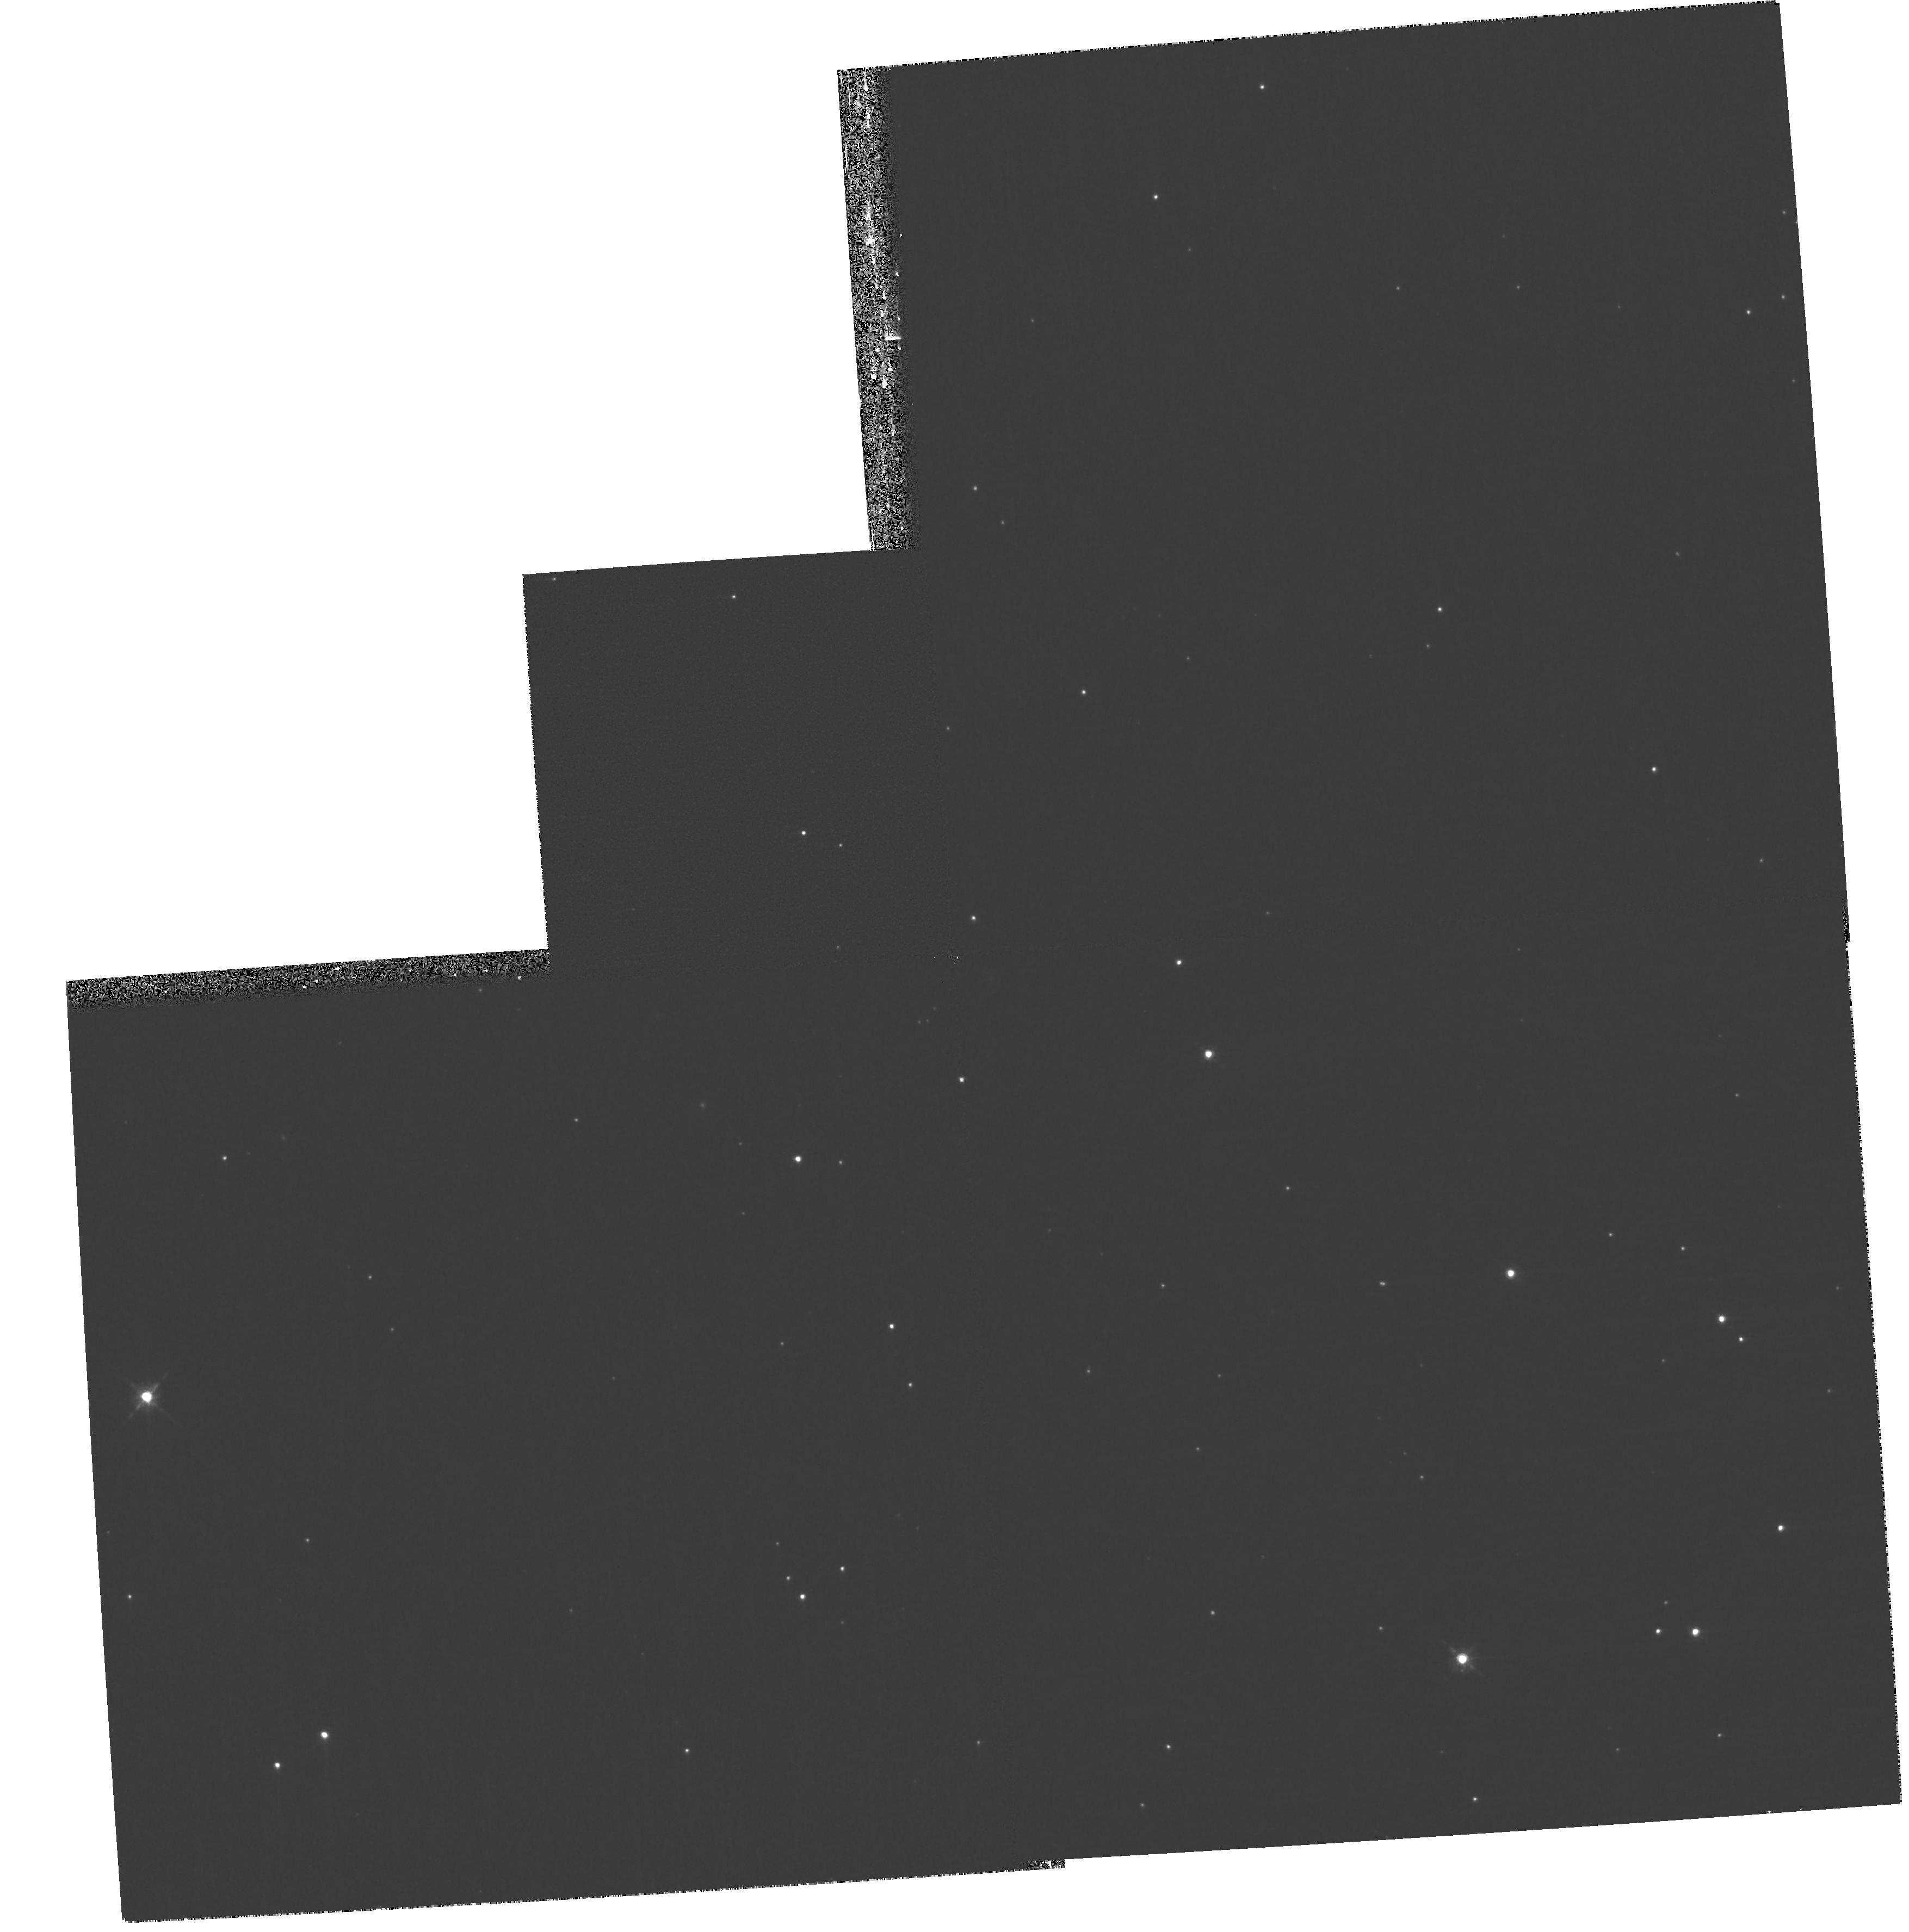
Target: CHAJ11062854-7618039
Instrument: WFPC2/PC
Filter: F850LP
Exposure: 13 min
Observation ID: hst_11983_19_wfpc2_pc_f850lp_ubaa19

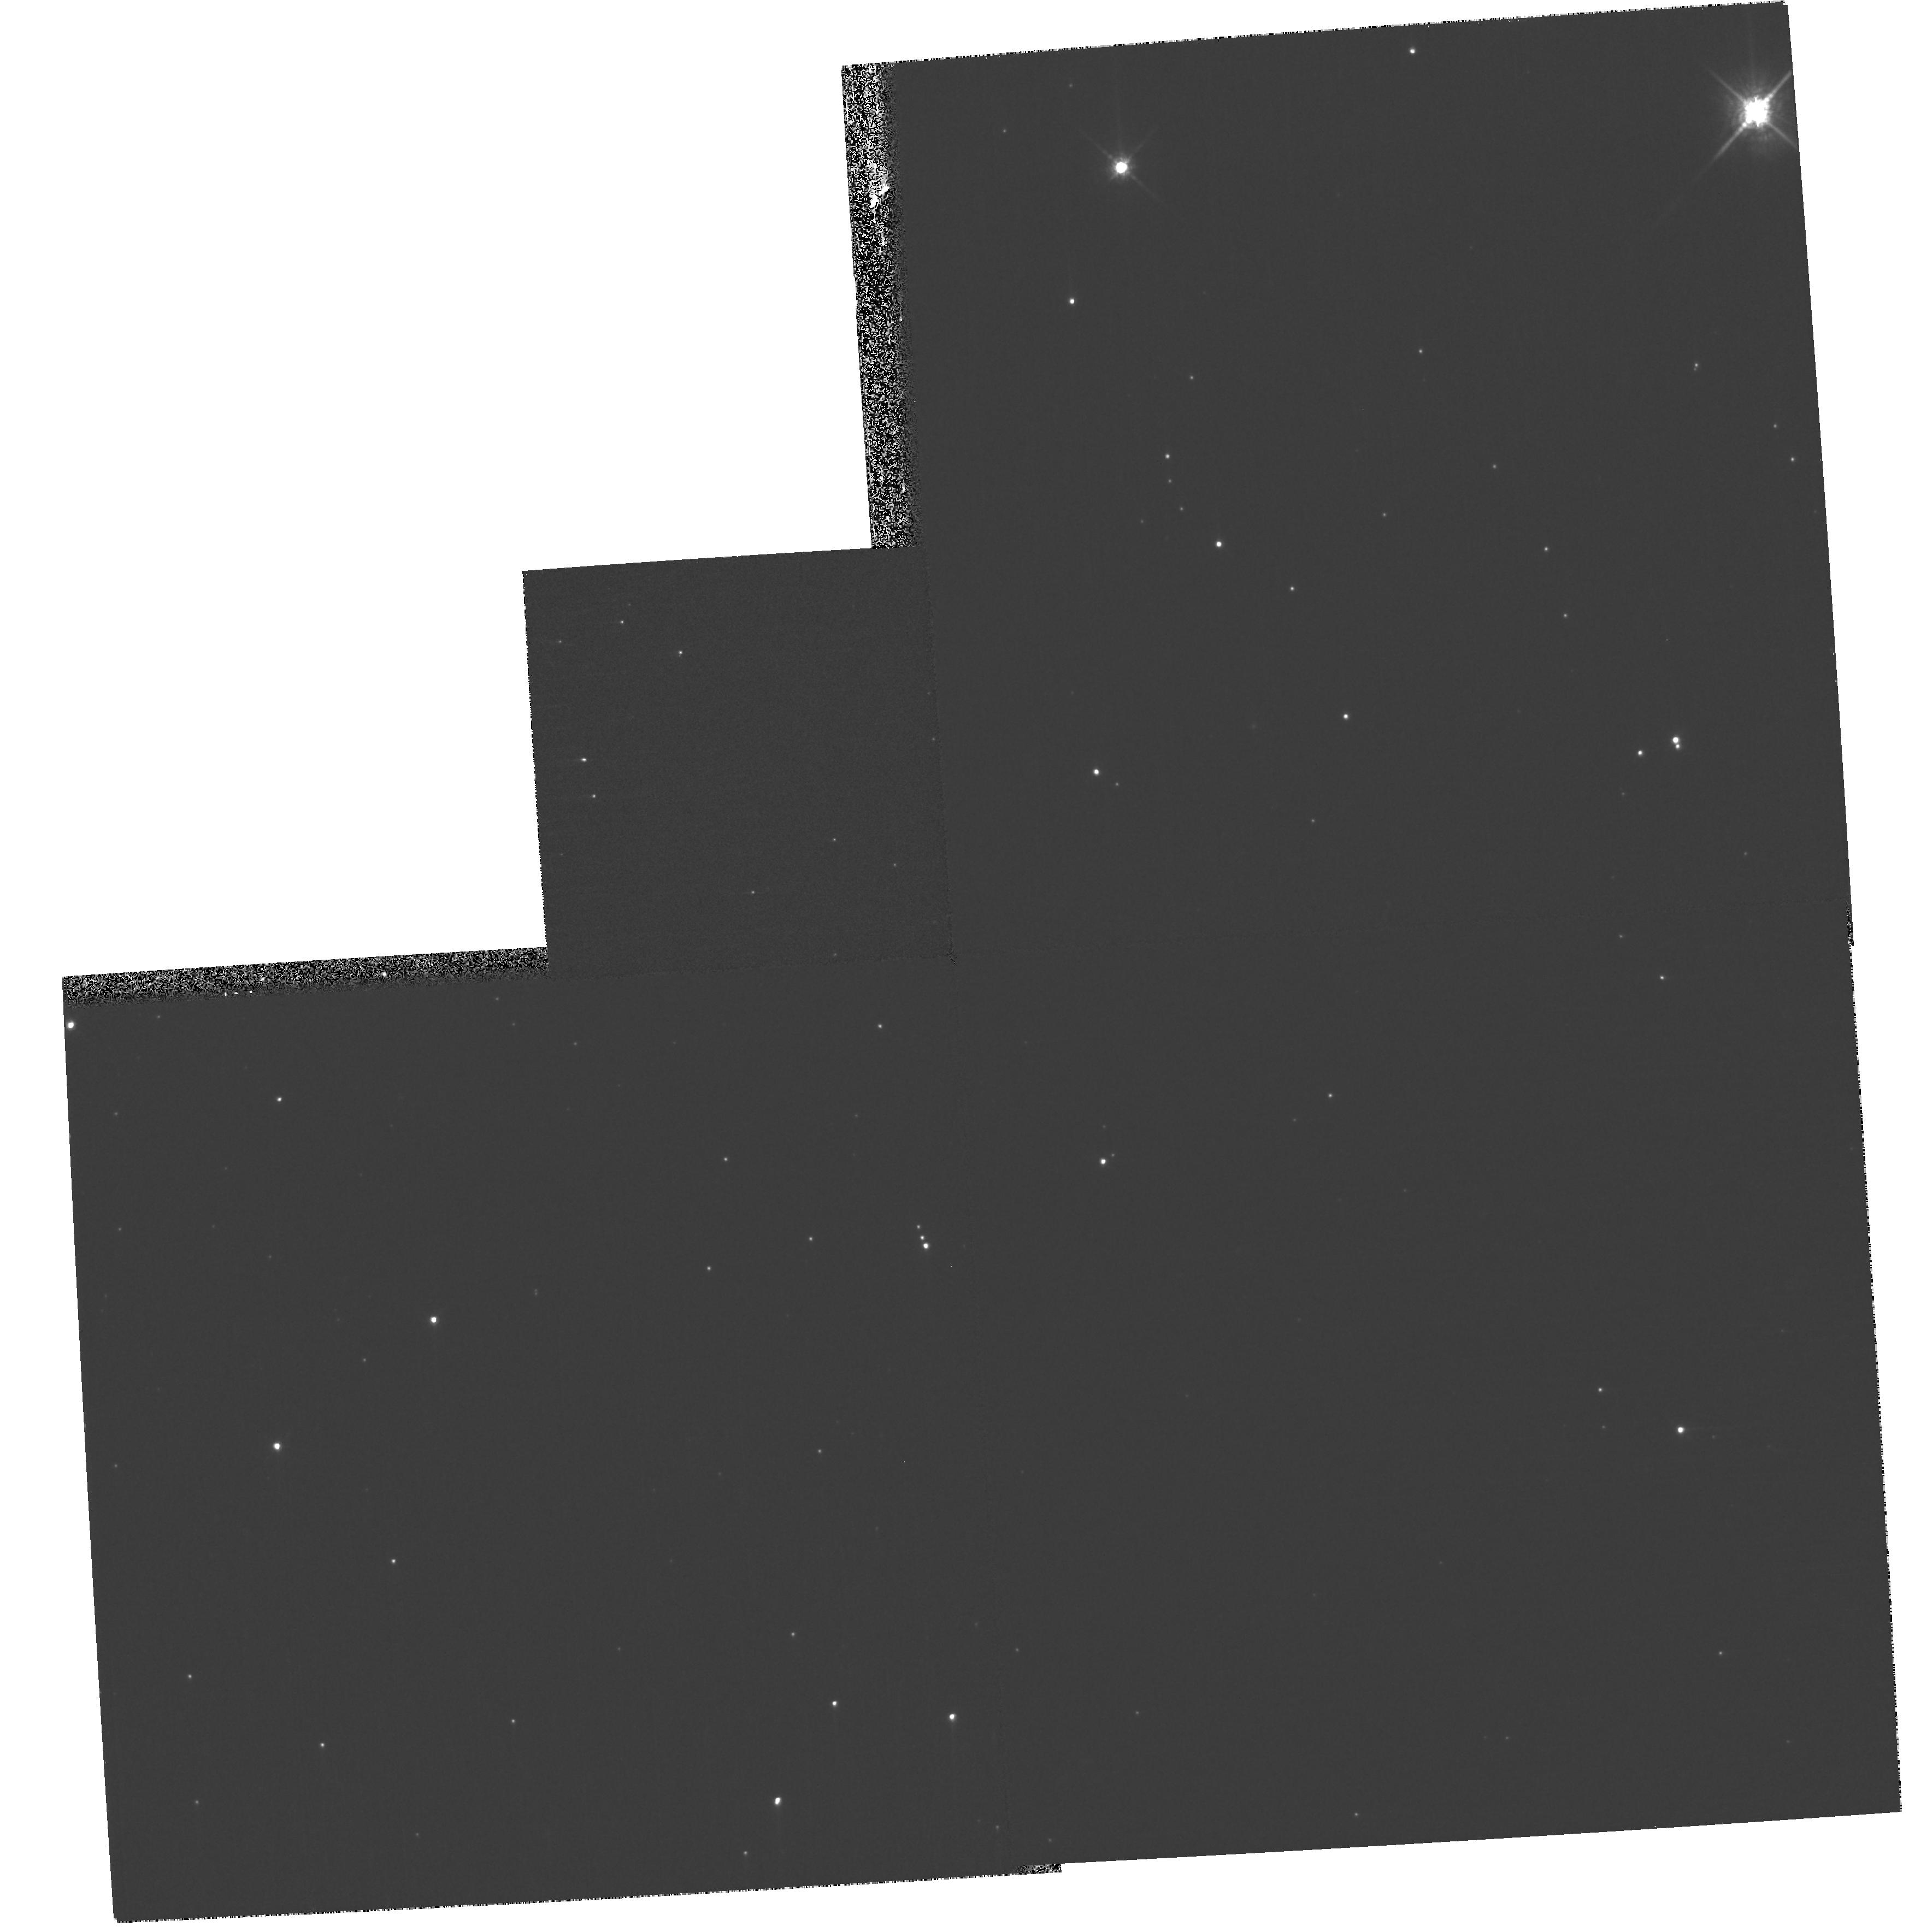
Target: CHAJ11070768-7626326
Instrument: WFPC2/PC
Filter: F850LP
Exposure: 13 min
Observation ID: hst_11983_16_wfpc2_pc_f850lp_ubaa16

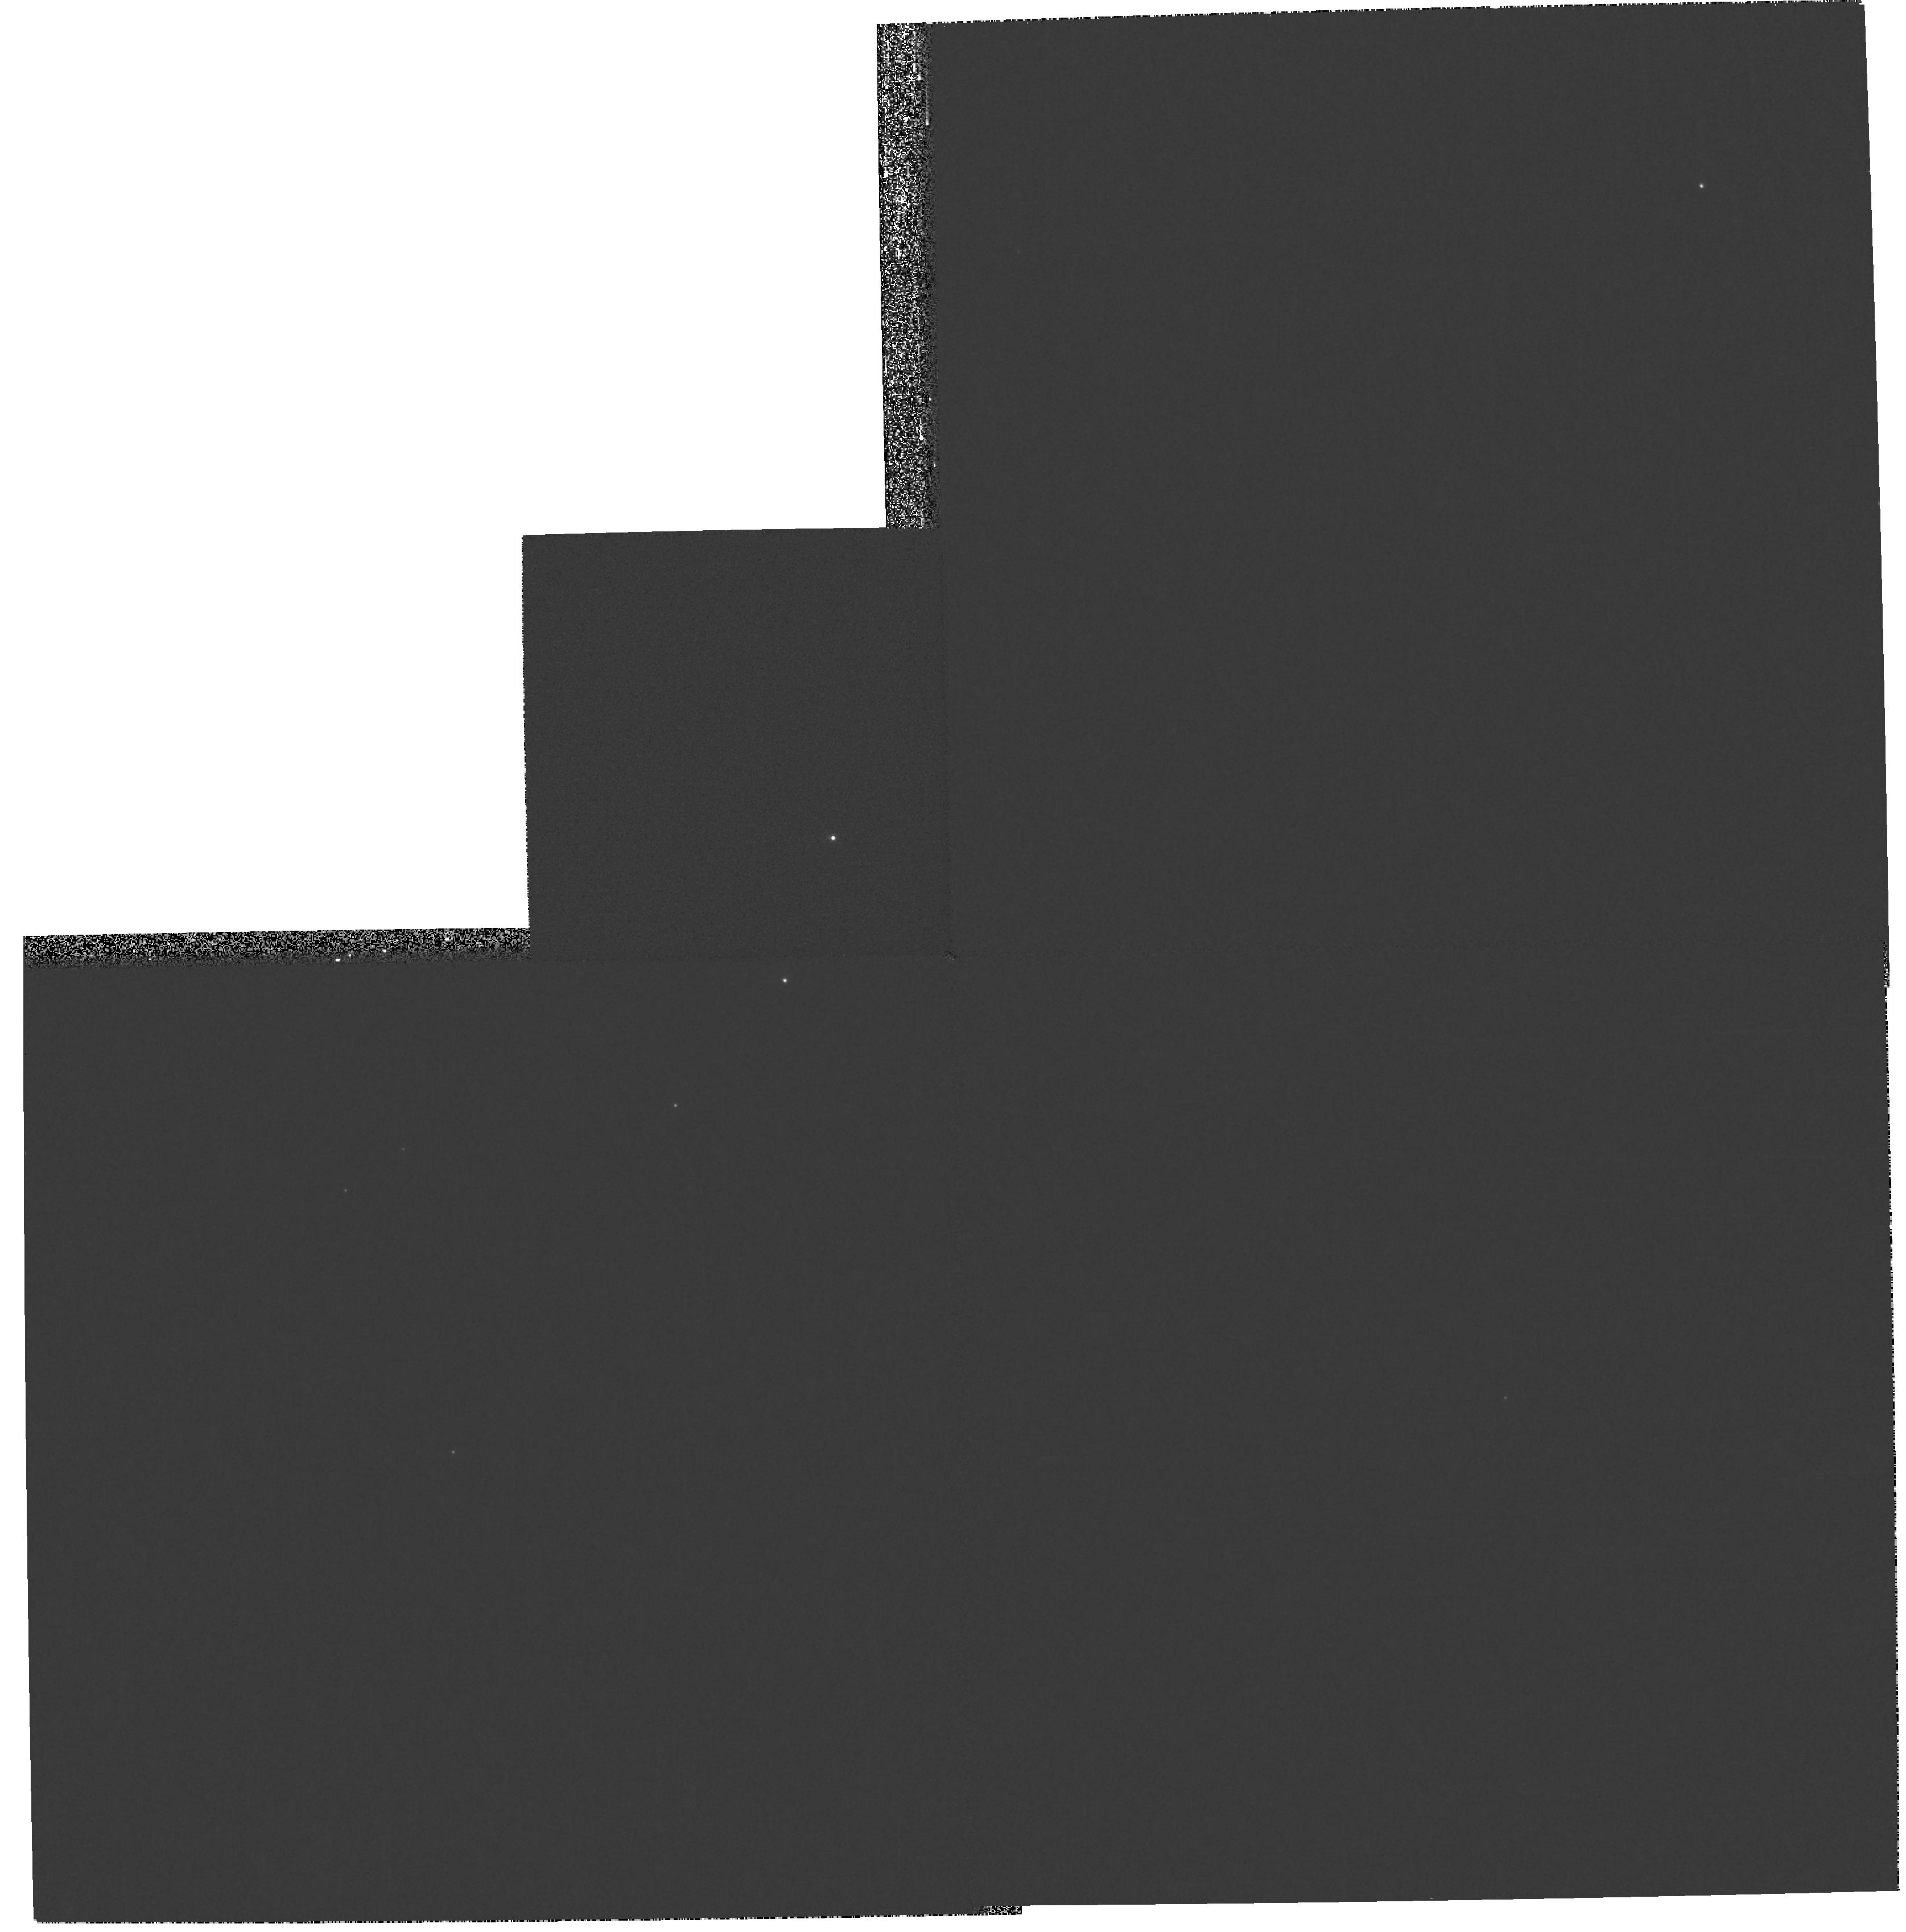
Target: T47
Instrument: WFPC2/PC
Filter: F673N
Exposure: 7 min
Observation ID: hst_11983_25_wfpc2_pc_f673n_ubaa25

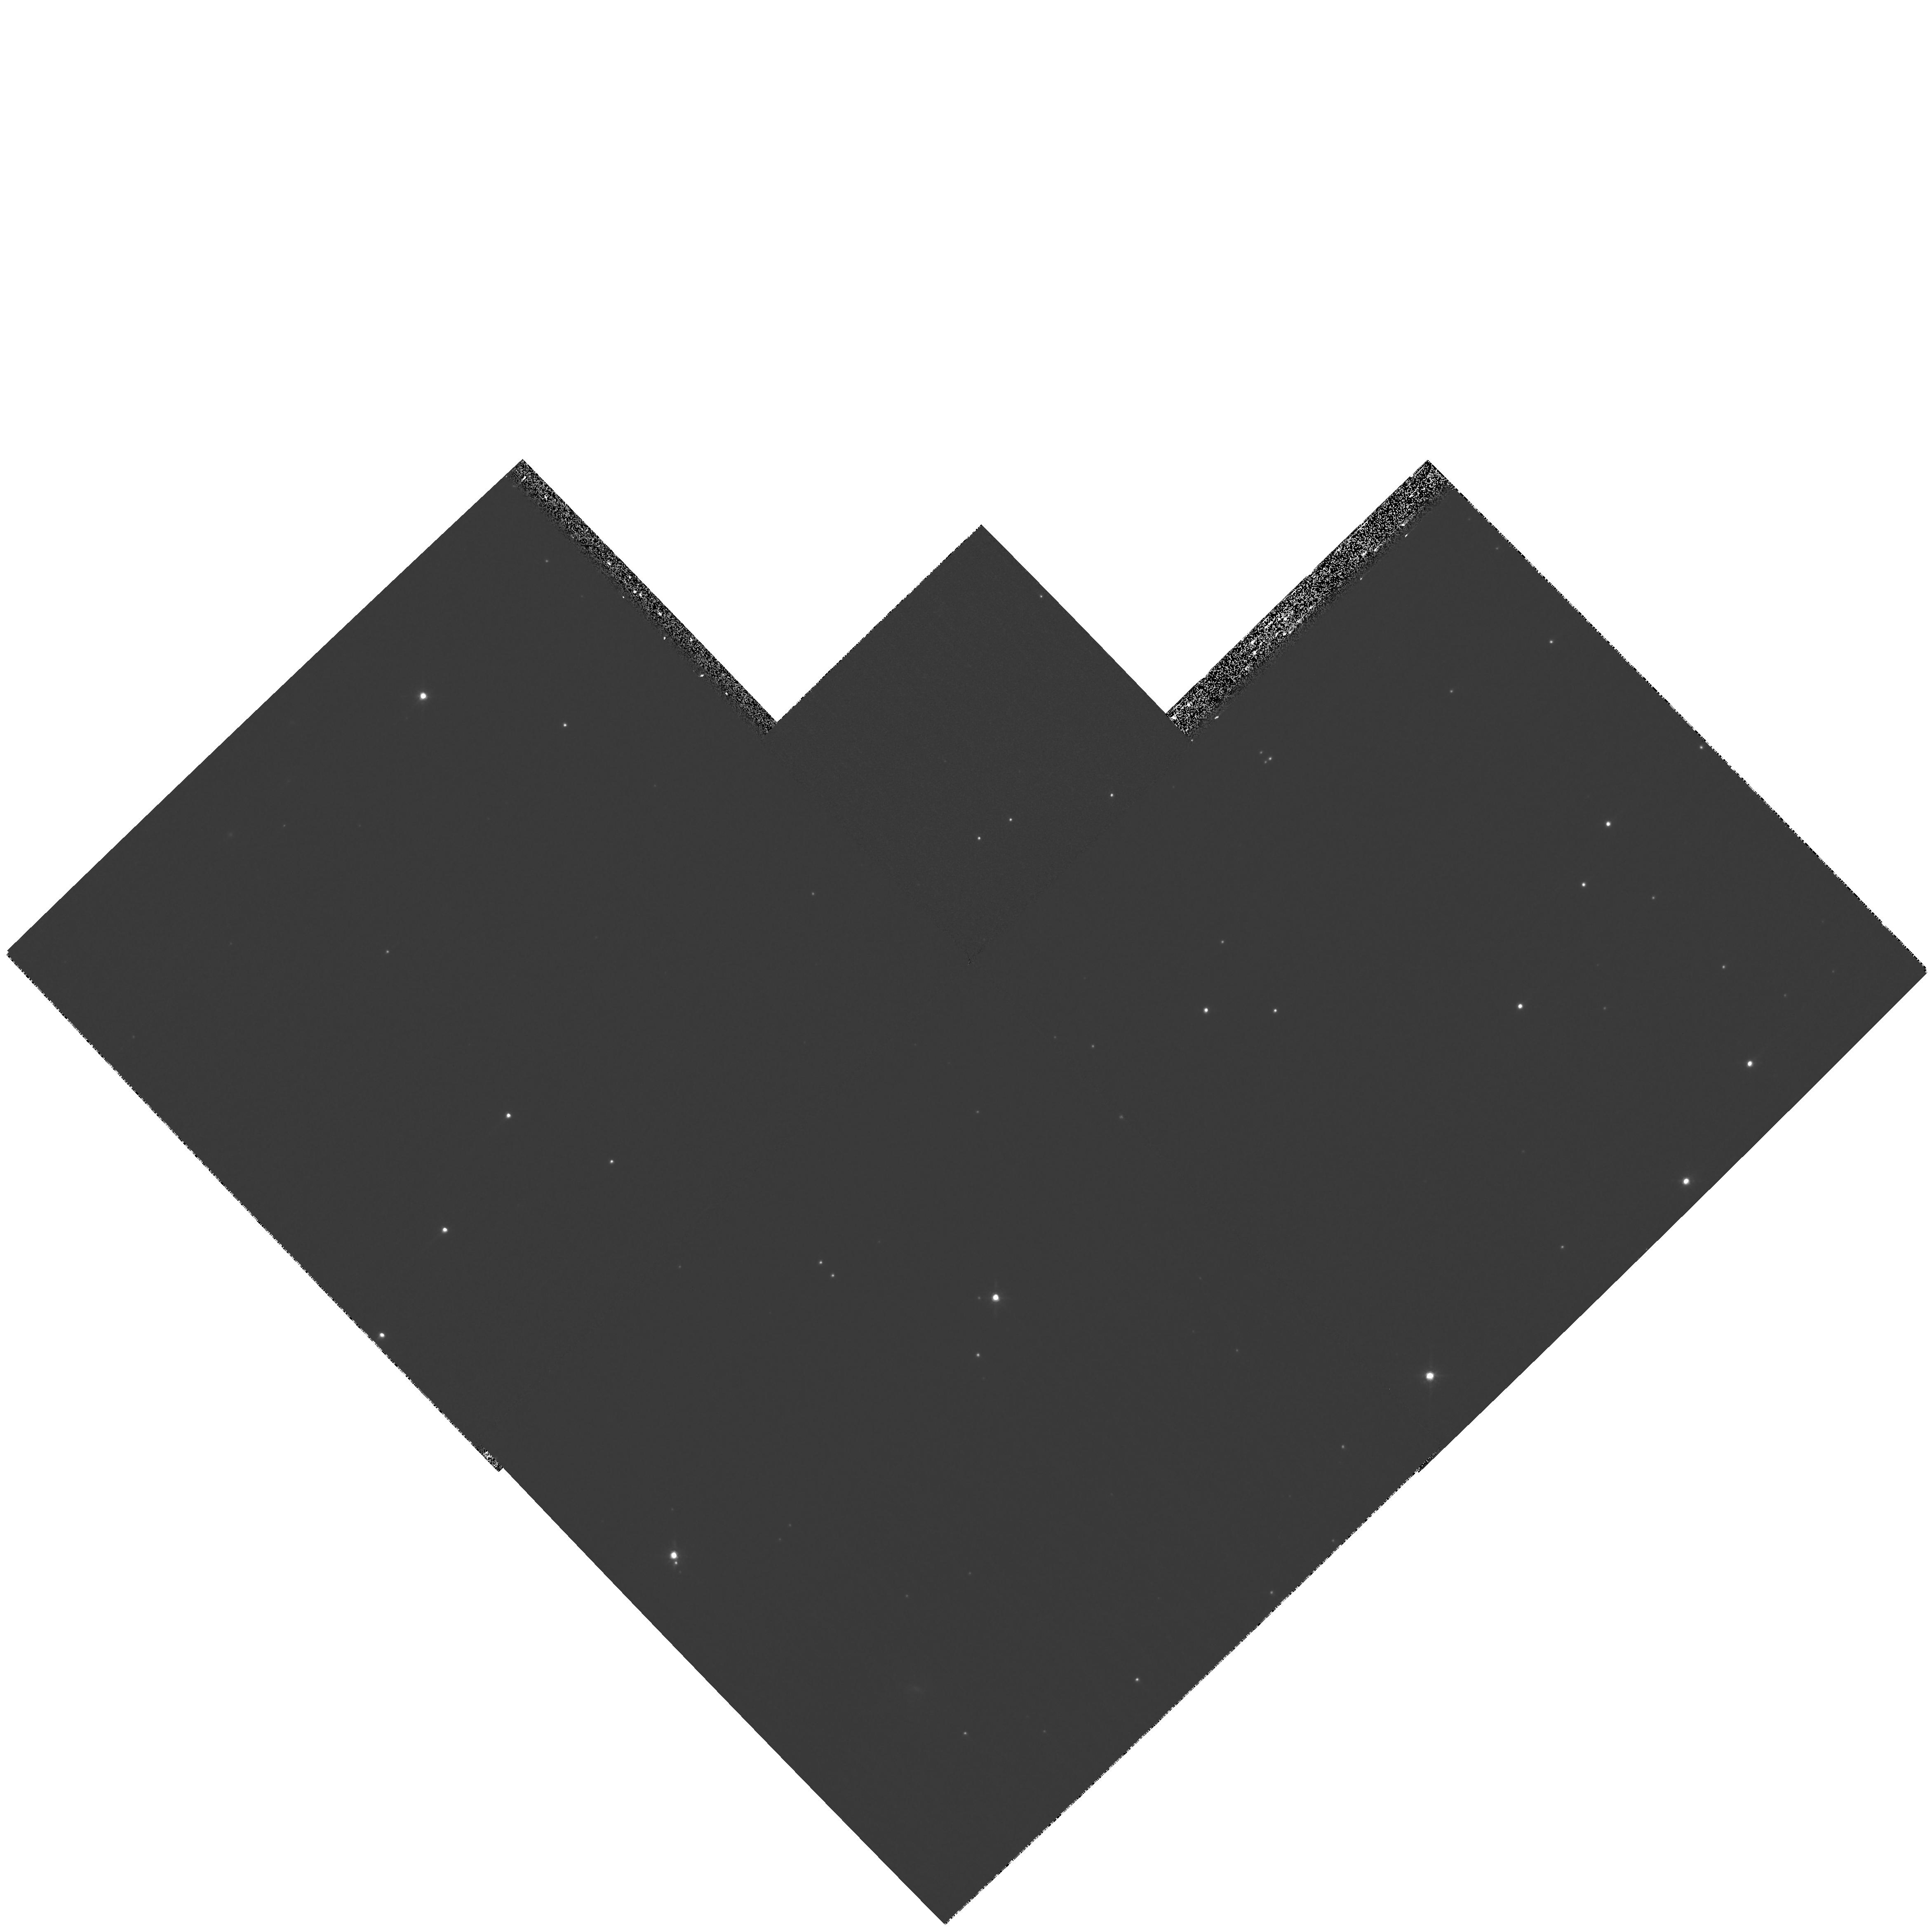
Target: 2MASSJ11025374-7722561
Instrument: WFPC2/PC
Filter: F850LP
Exposure: 13 min
Observation ID: hst_11983_17_wfpc2_pc_f850lp_ubaa17

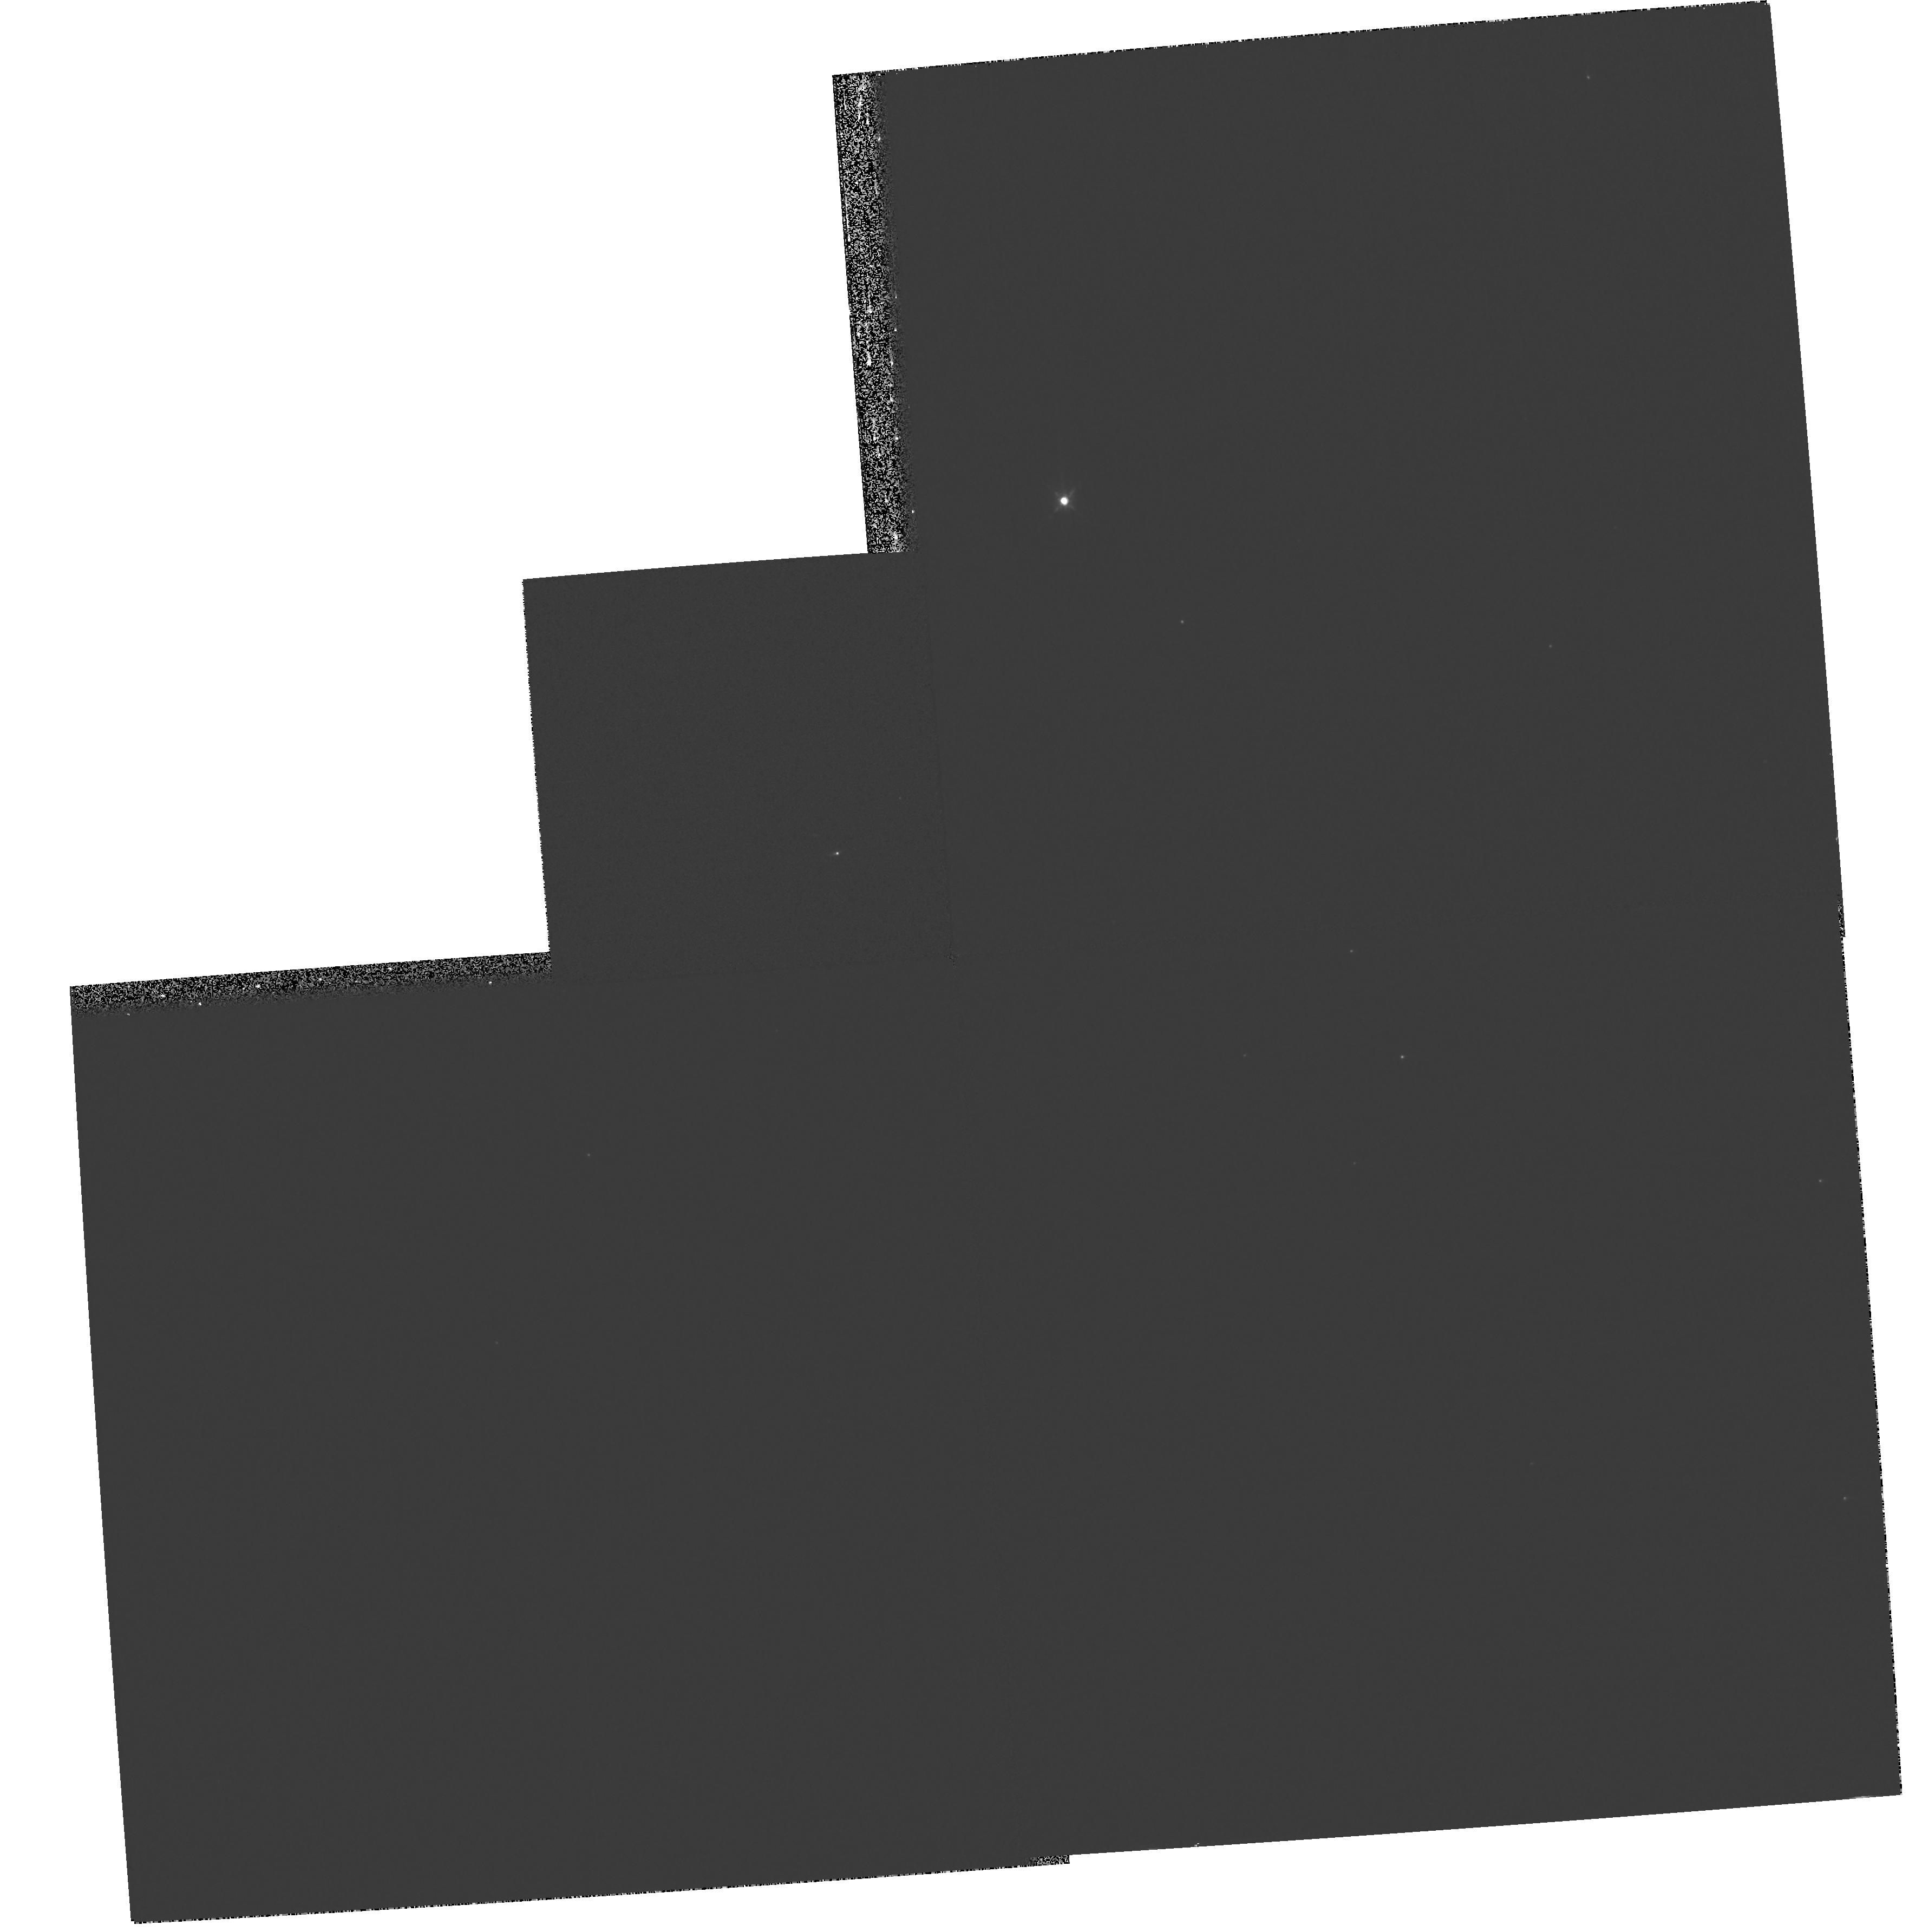
Target: T14A
Instrument: WFPC2/PC
Filter: F673N
Exposure: 7 min
Observation ID: hst_11983_20_wfpc2_pc_f673n_ubaa20

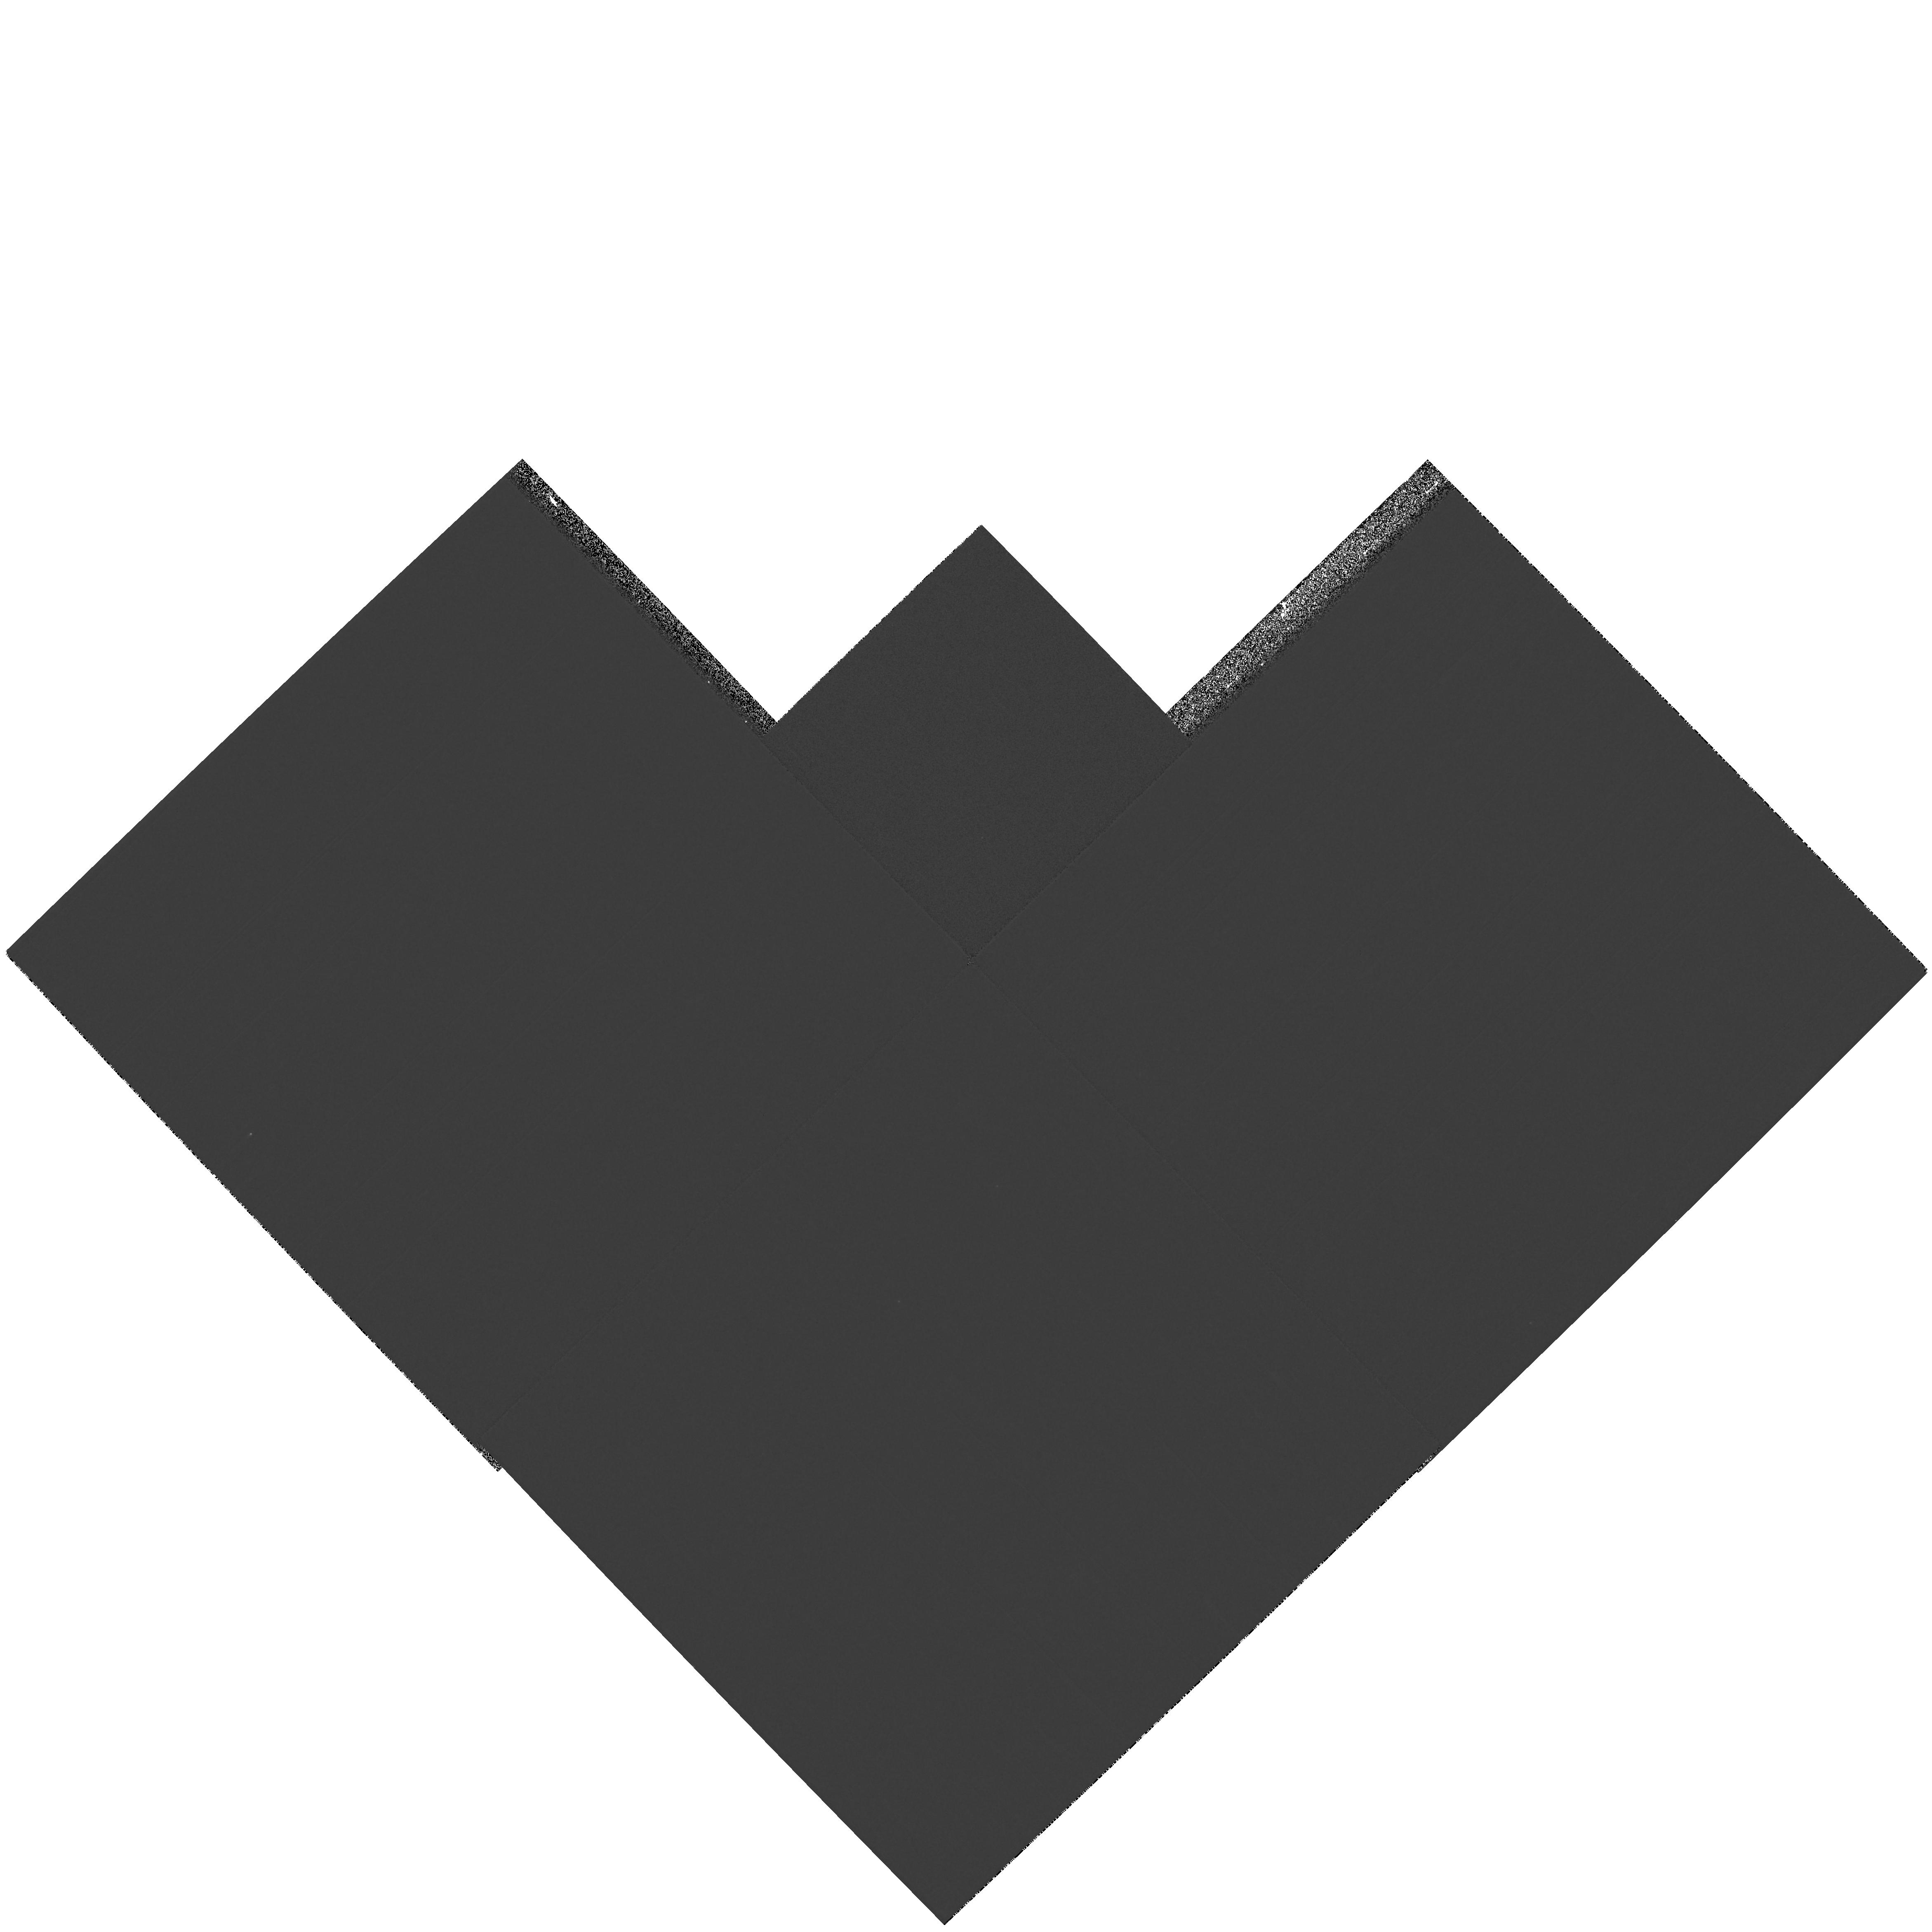
Target: CRHF559
Instrument: WFPC2/PC
Filter: F656N
Exposure: 3 min
Observation ID: hst_11983_75_wfpc2_pc_f656n_ubaa75

An Imaging Survey of Protoplanetary Disks and Brown Dwarfs in the Chamaeleon I region (PI: Robberto, Massimo)

We propose to carry out a HST/WFPC2 survey of young brown dwarfs, Class I and Class II sources in the Chamaelon I region, one of the best-studied star-forming regions, in order to investigate the link between disk evolution and the formation of substellar-mass objects. We will use deep broad-band imaging in the I and z-equivalent HST bands to unveil the unknown population of substellar binary companions, down to a few Jupiter masses for separations of a few tens of AU. We will also perform narrow-band imaging to directly detect accreting circumstellar disks and jets around brown dwarfs, Class-I and class-II objects. Chamaelon I is nearly coeaval of Orion (~1-2Myr) but at ~1/3 its distance, allowing 3x higher resolution and 10x more flux for comparable objects. Unlike Orion, low-mass objects and protoplanetary disks in Chamaeleon I have been extensively studied with Spitzer, but not yet with the HST. The Chamaeleon I region is an ideal HST target, as it lies in the CVZ of the HST and therefore it is easily accessible any time of the year with long orbits.